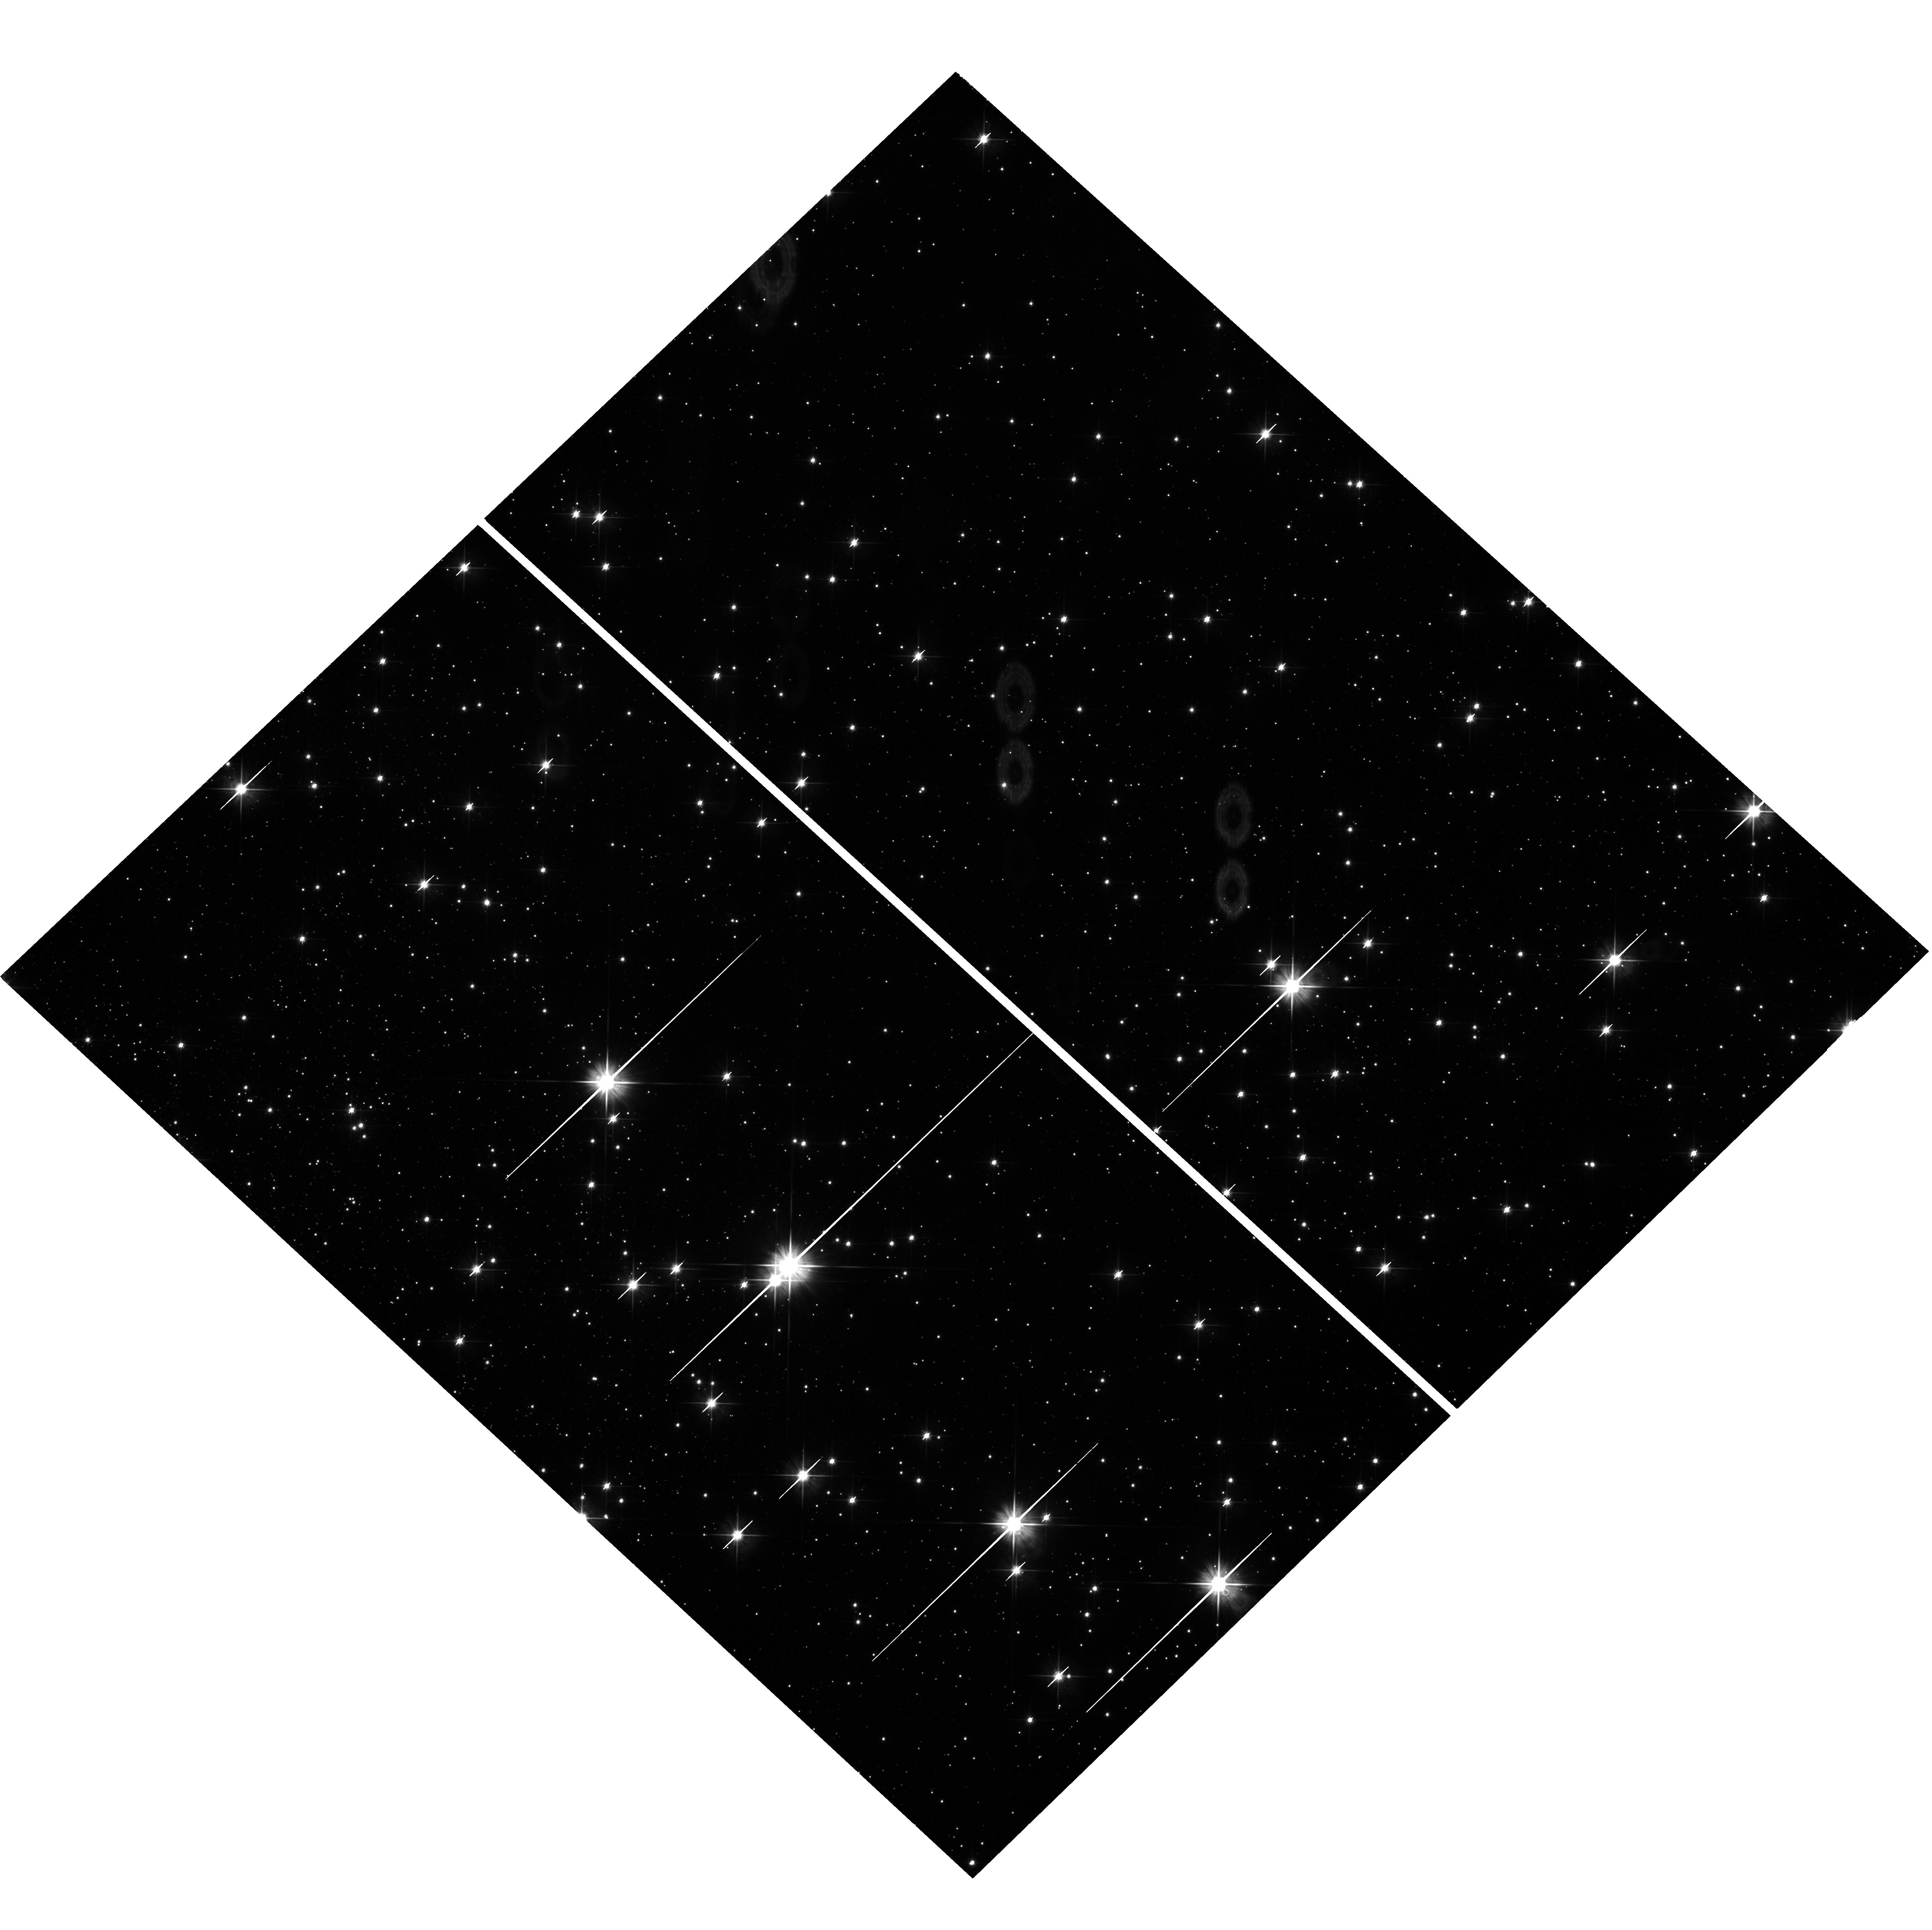
Target: field at RA 263.411°, Dec -33.454°. Instrument: WFC3/UVIS. Filter: F606W. Exposure: 1.5 h. Observation ID: hst_15231_04_wfc3_uvis_f606w_idln04

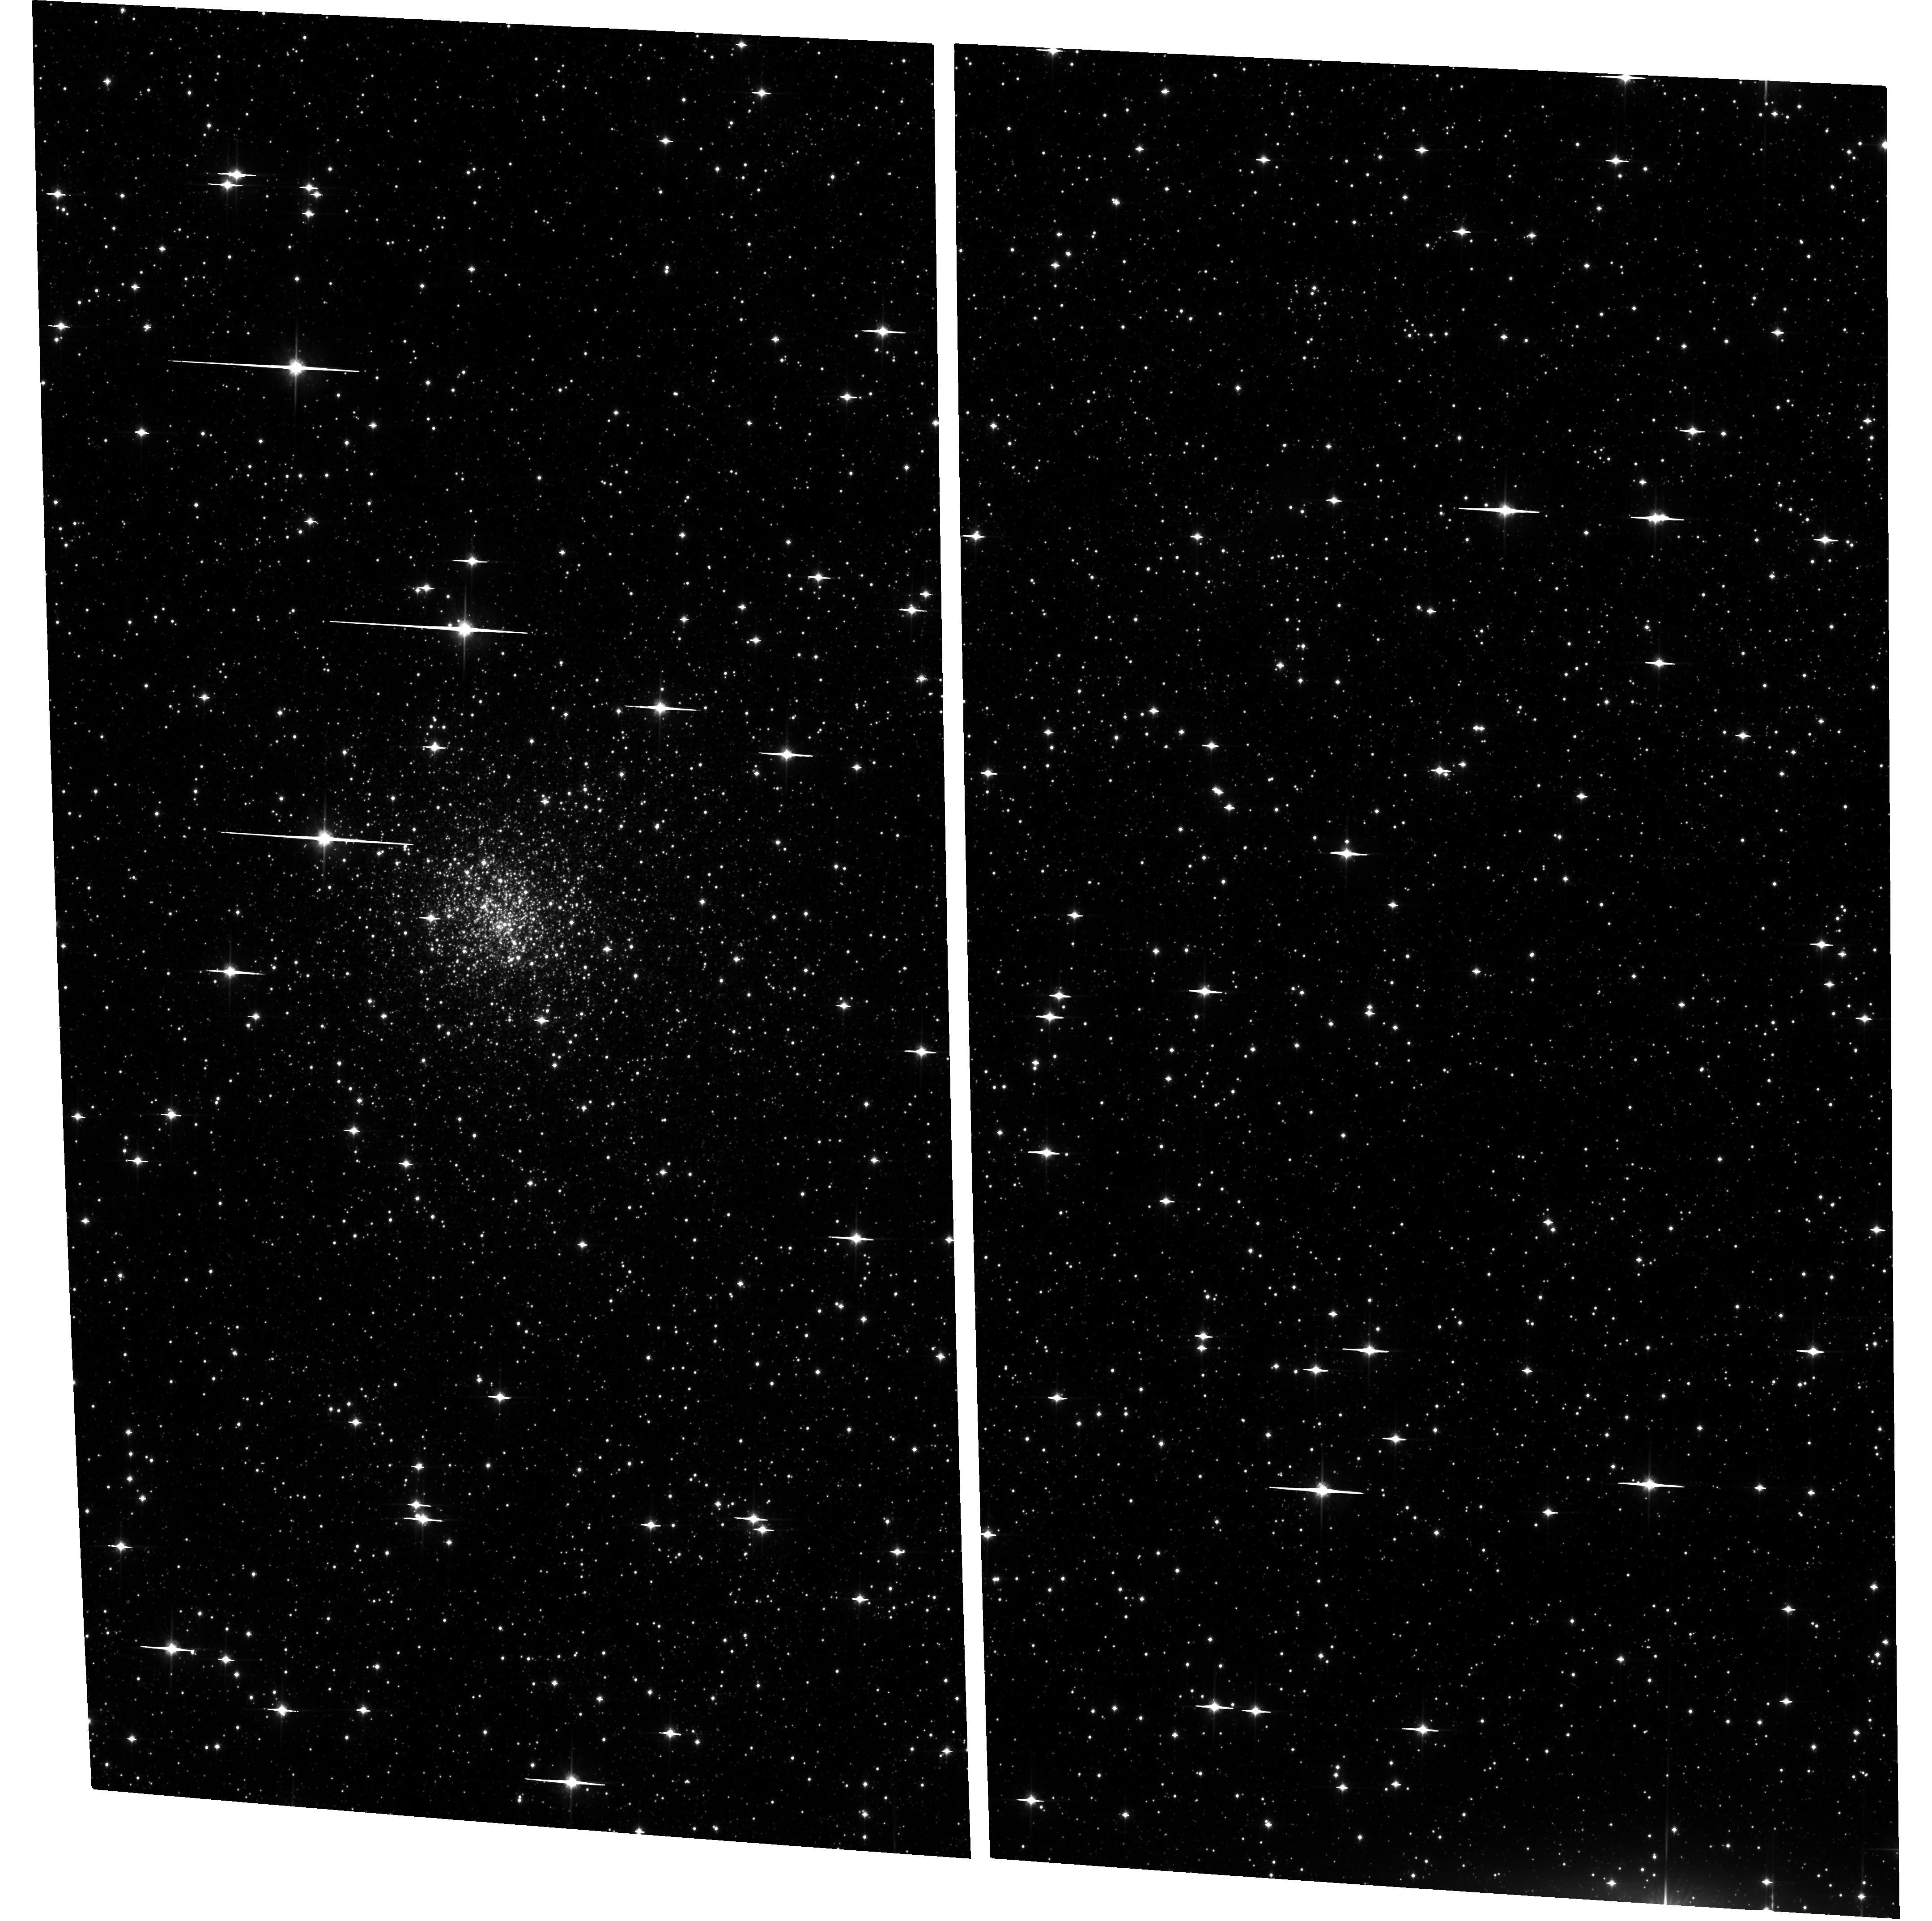
Target: LILLER1. Instrument: ACS/WFC. Filter: F814W. Exposure: 1.4 h. Observation ID: hst_15231_04_acs_wfc_f814w_jdln04

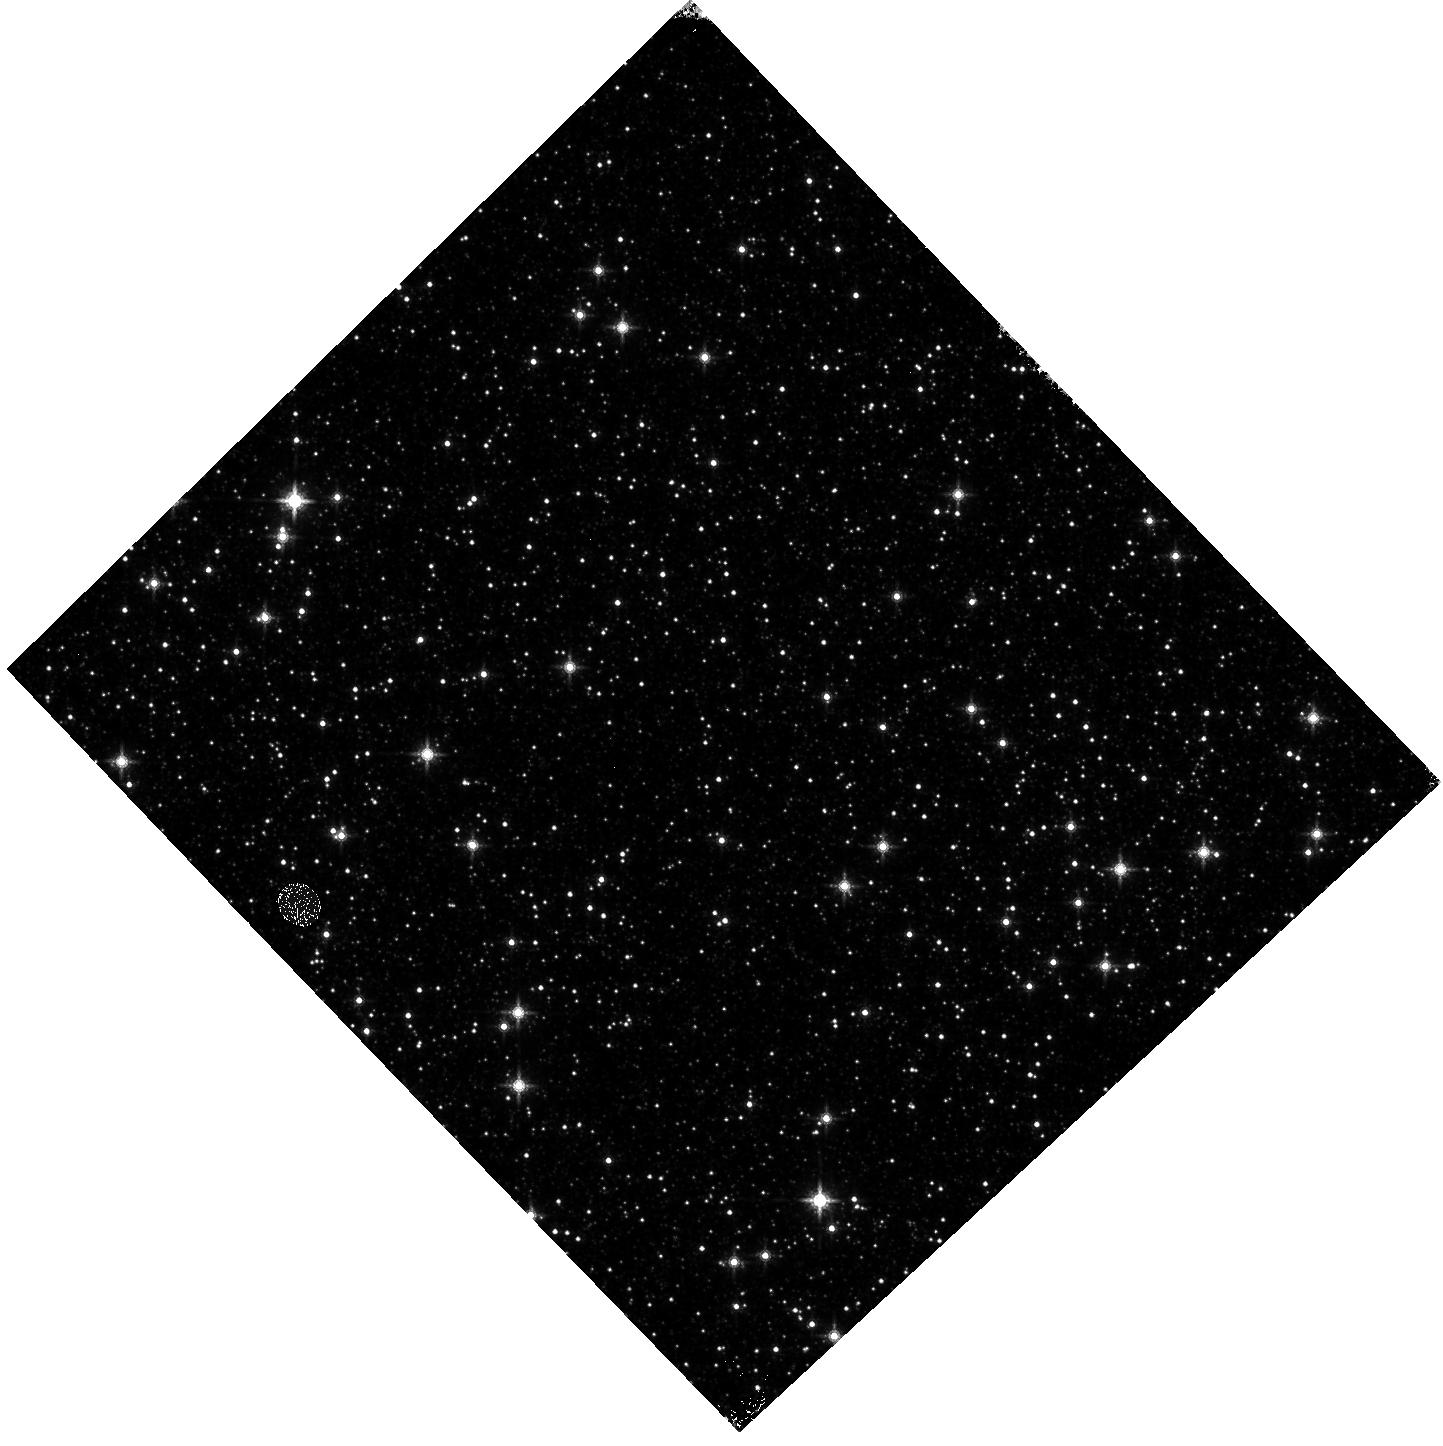
Target: field at RA 263.417°, Dec -33.462°. Instrument: WFC3/IR. Filter: F160W. Exposure: 23 min. Observation ID: hst_15231_04_wfc3_ir_f160w_idln04

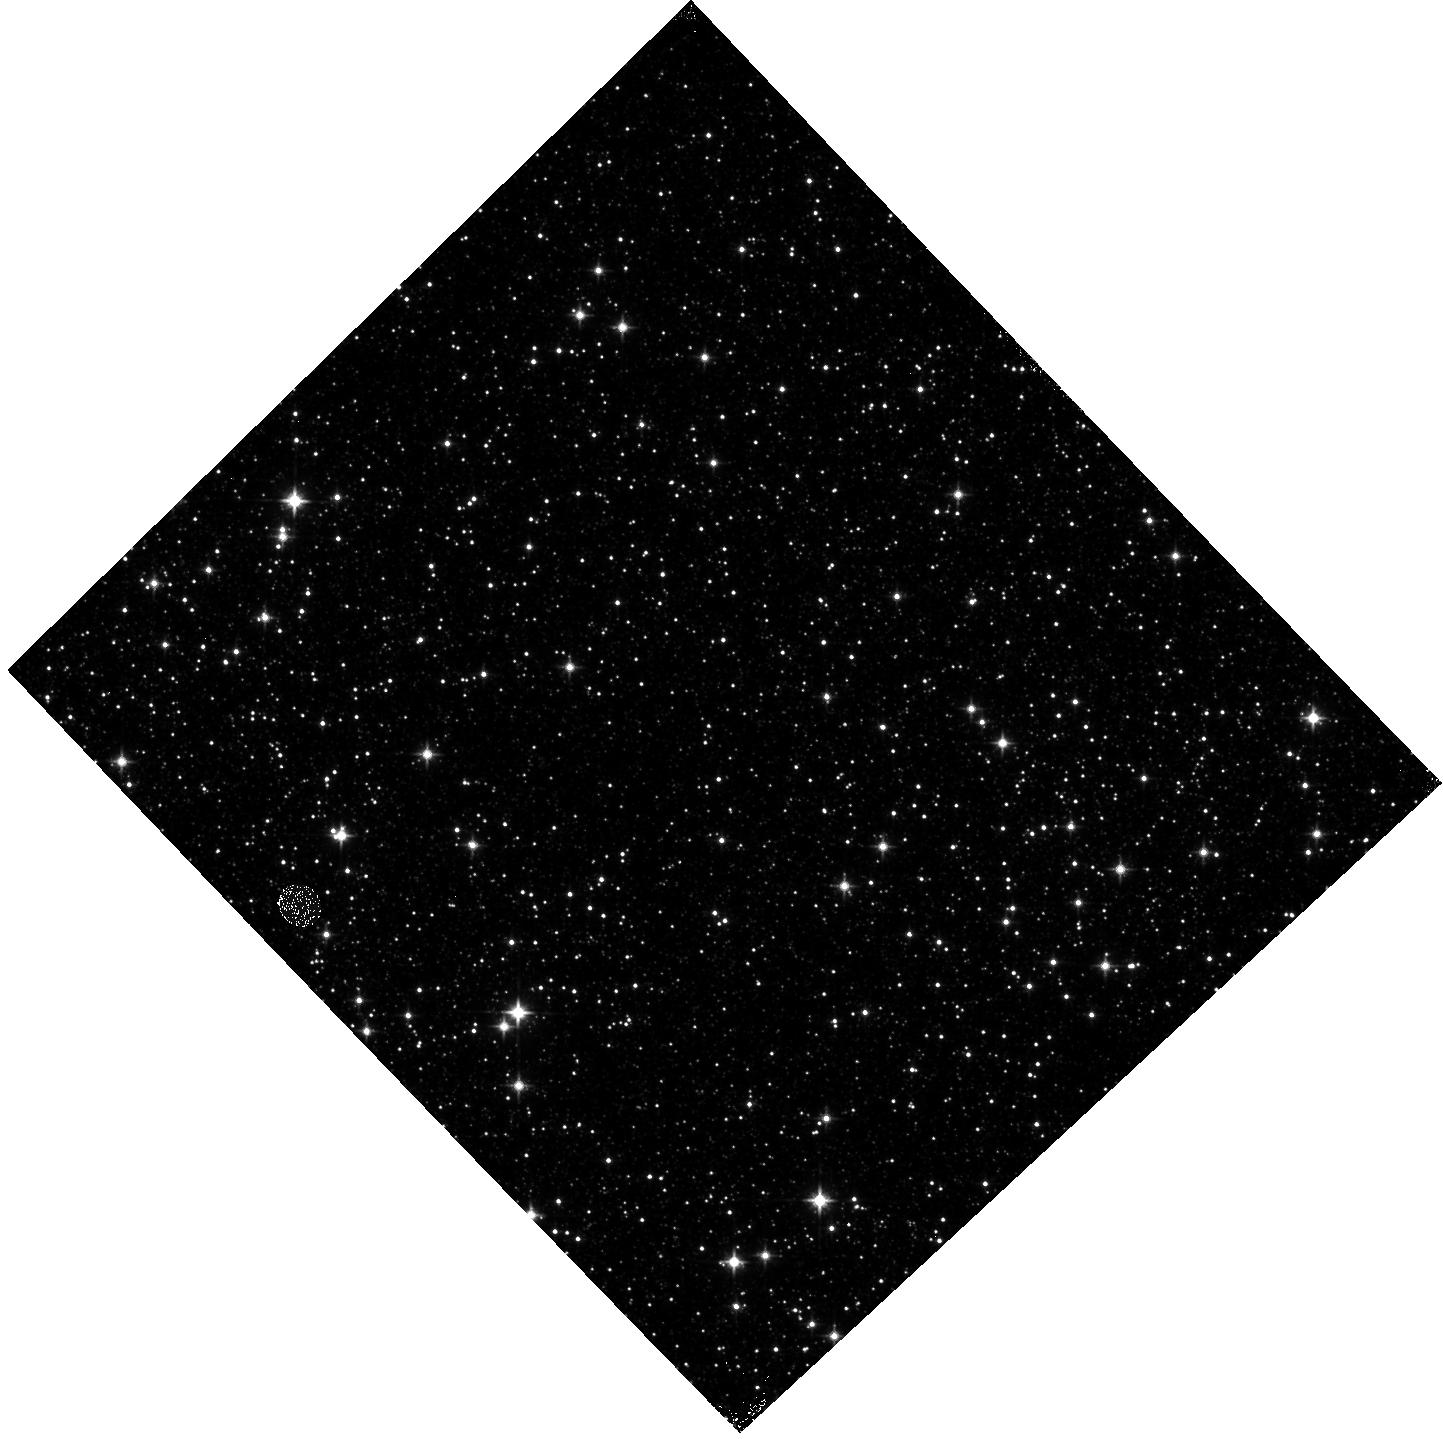
Target: field at RA 263.417°, Dec -33.462°. Instrument: WFC3/IR. Filter: F110W. Exposure: 23 min. Observation ID: hst_15231_04_wfc3_ir_f110w_idln04

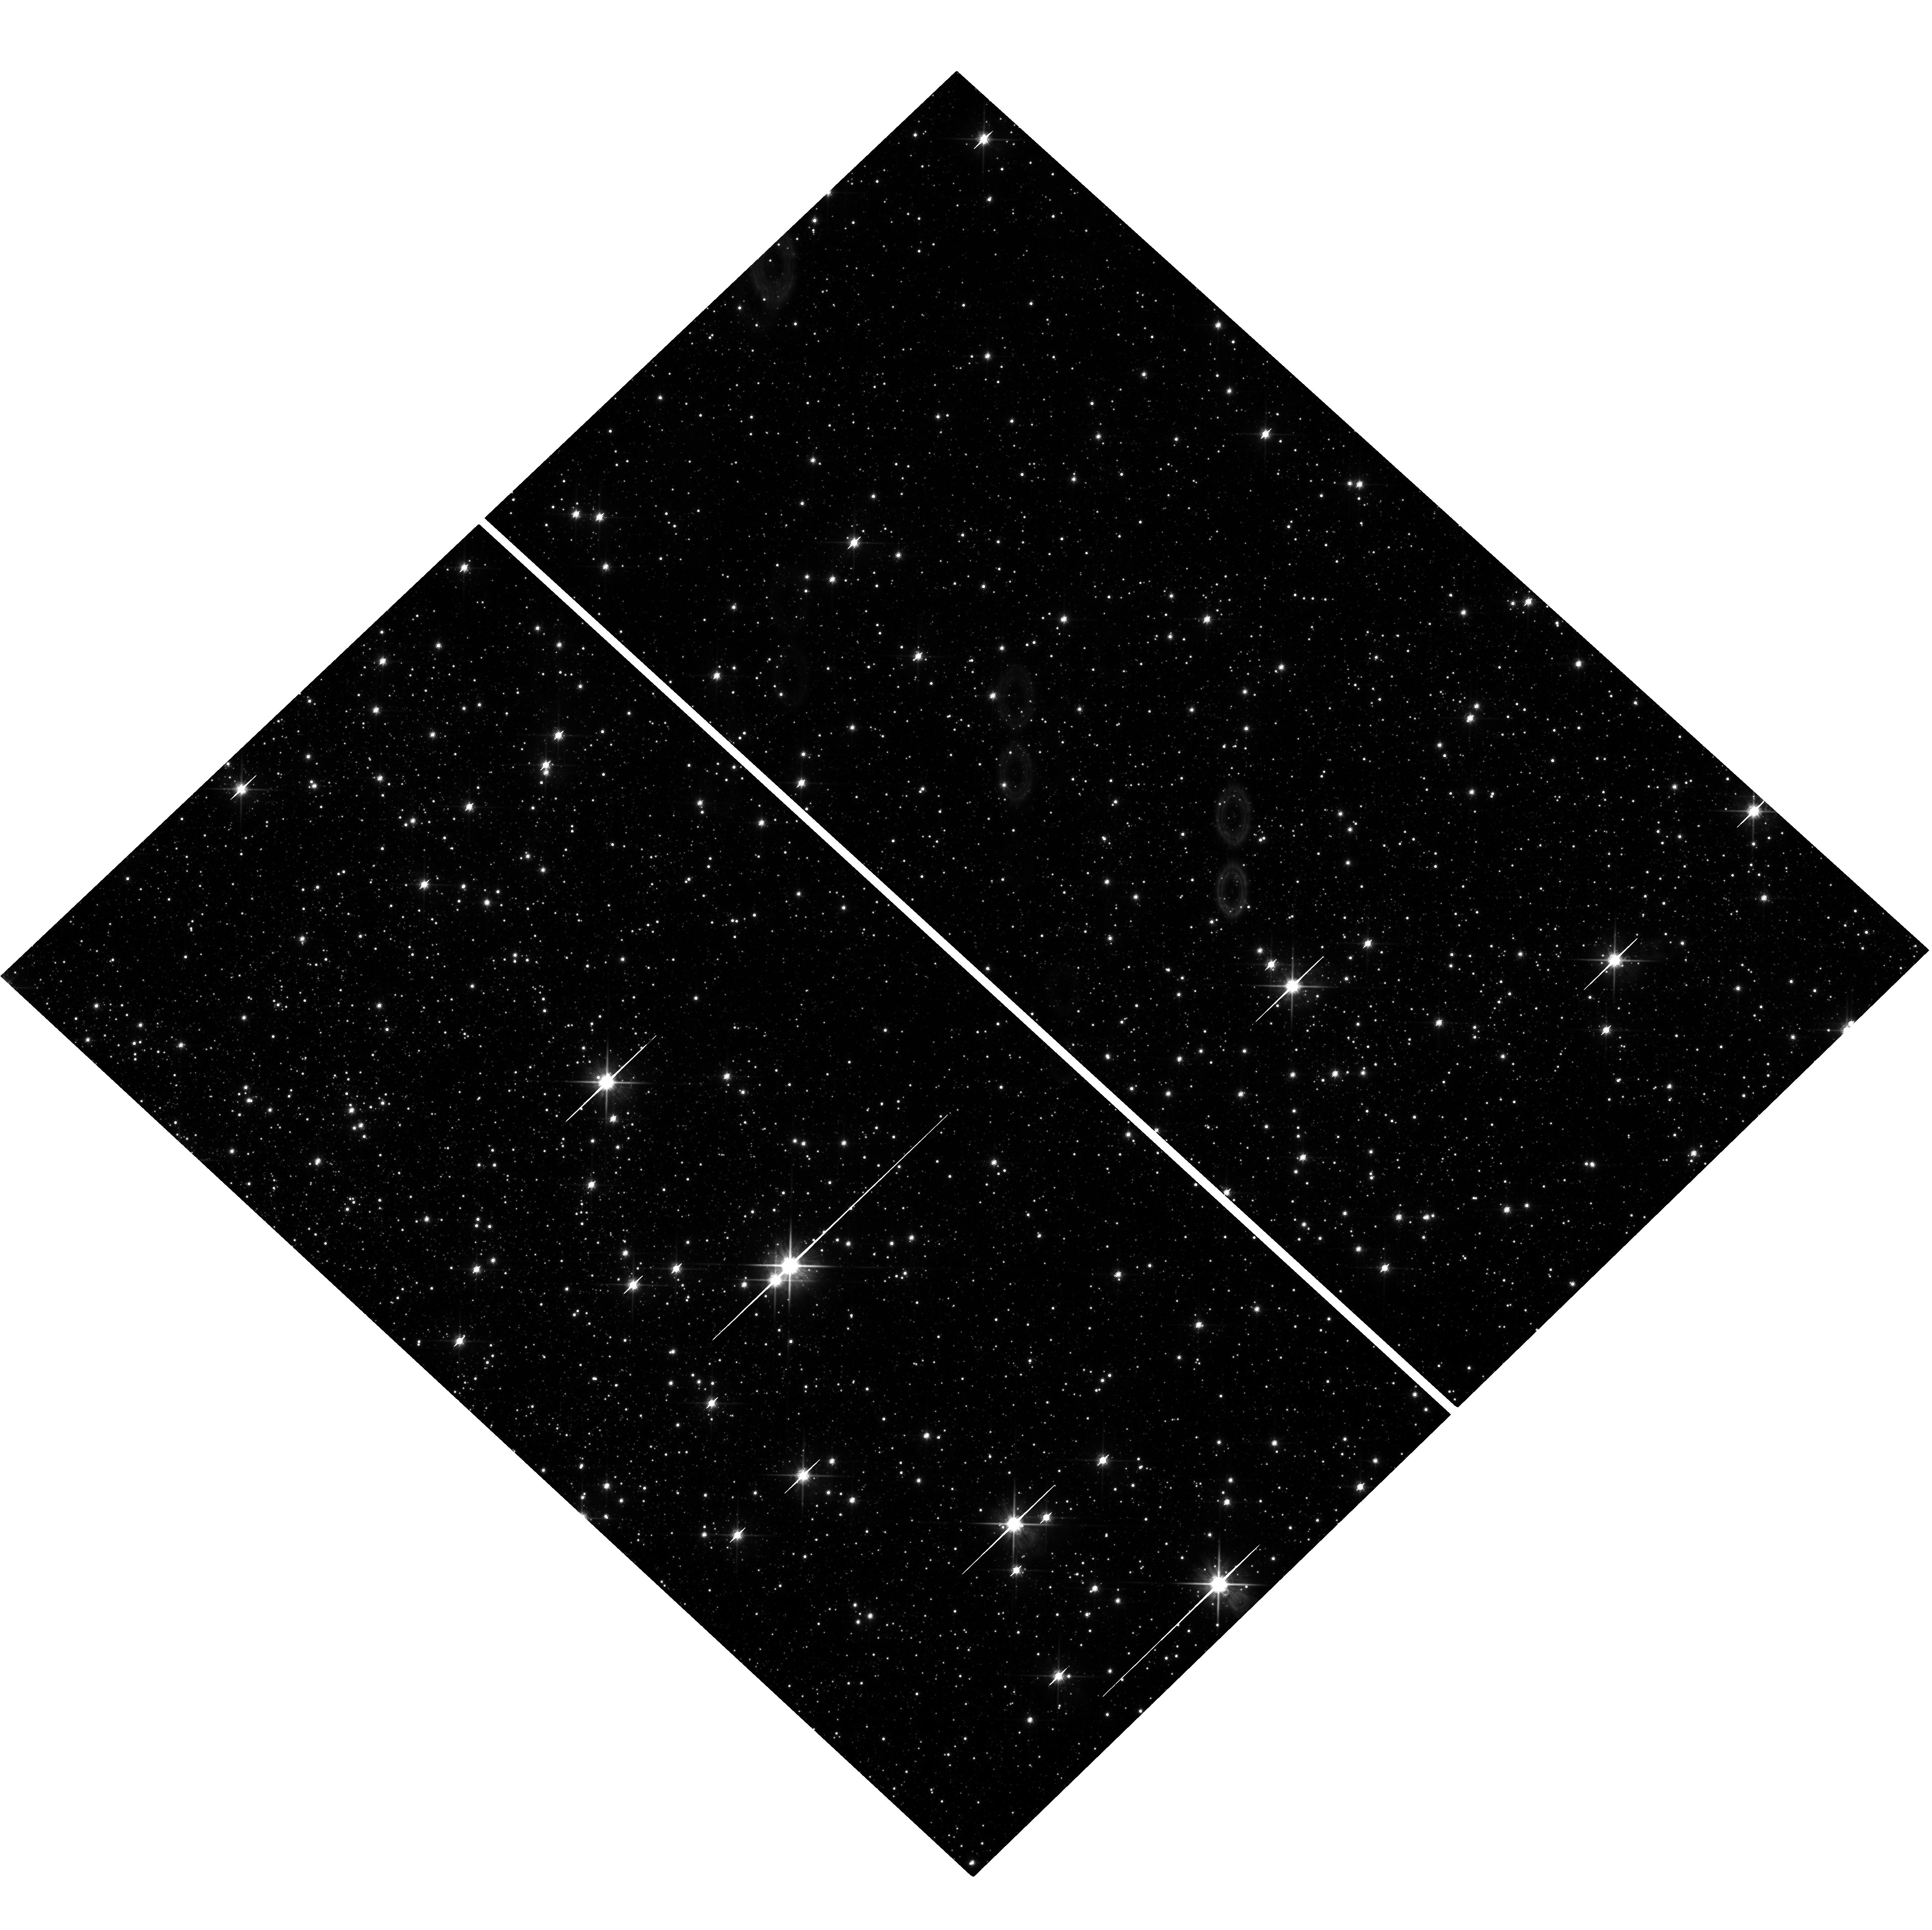
Target: field at RA 263.411°, Dec -33.454°. Instrument: WFC3/UVIS. Filter: F814W. Exposure: 1.4 h. Observation ID: hst_15231_04_wfc3_uvis_f814w_idln04

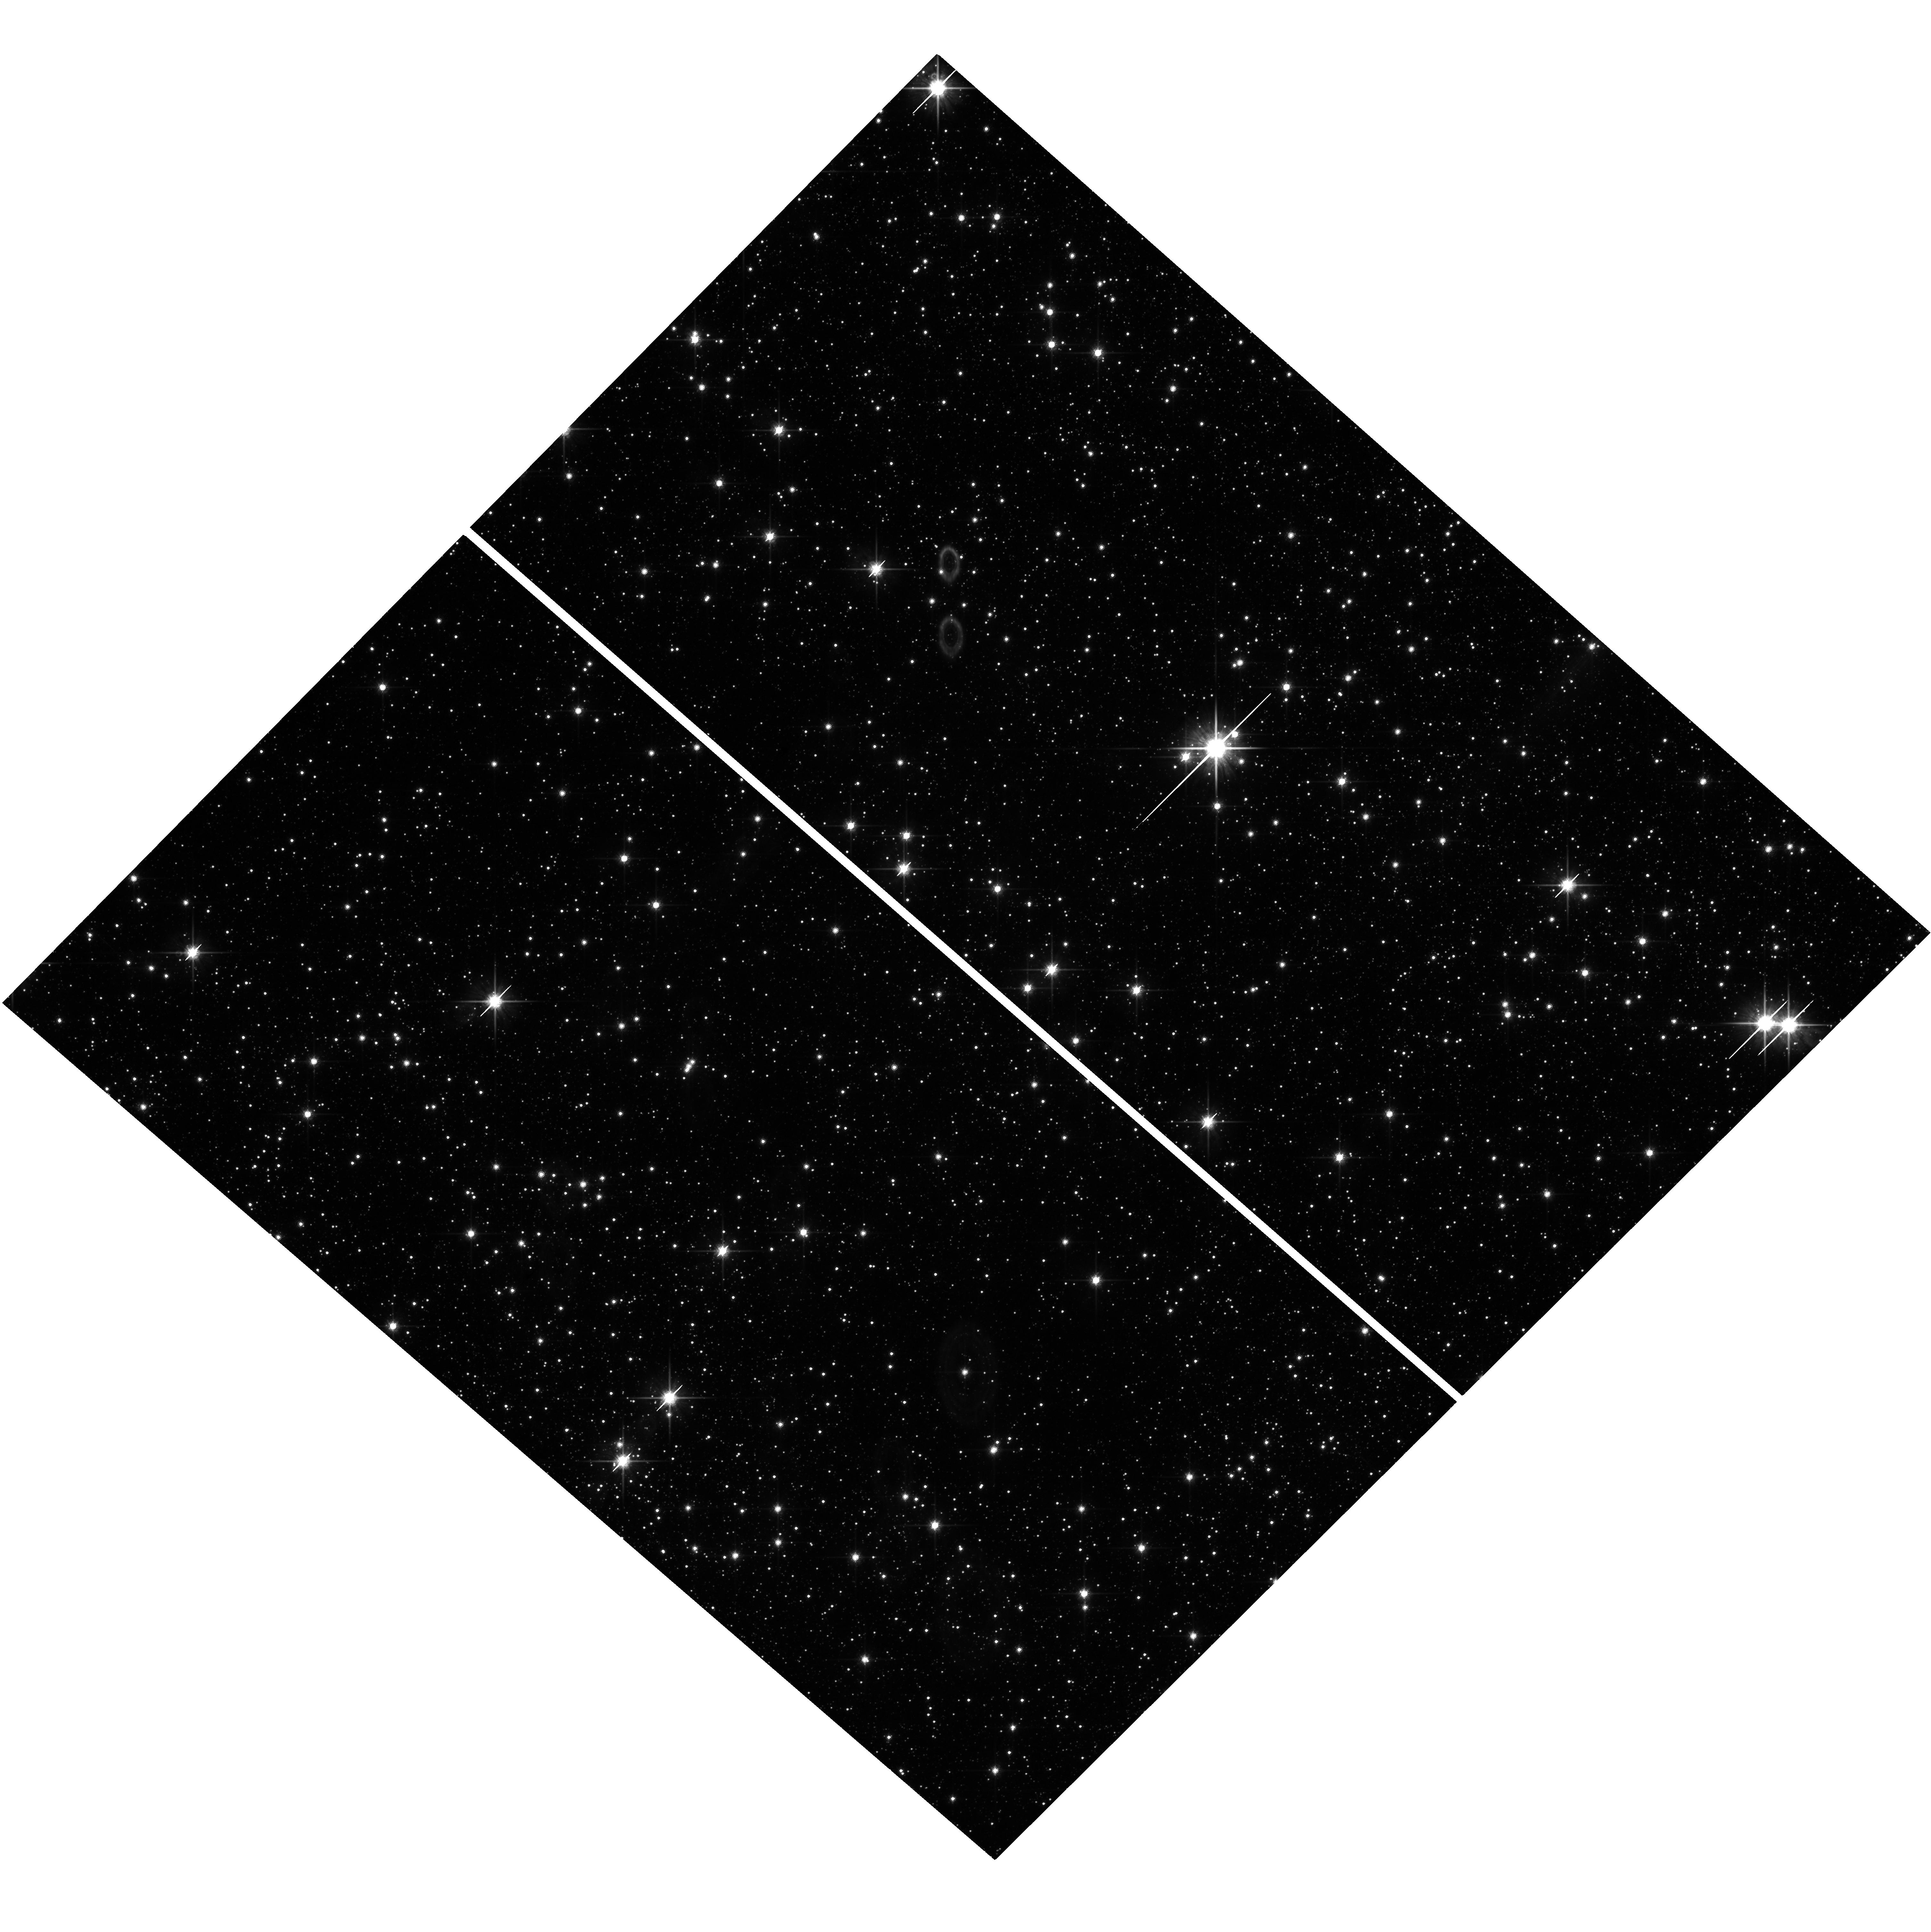
Target: field at RA 263.295°, Dec -33.324°. Instrument: WFC3/UVIS. Filter: F814W. Exposure: 1.4 h. Observation ID: hst_15231_03_wfc3_uvis_f814w_idln03

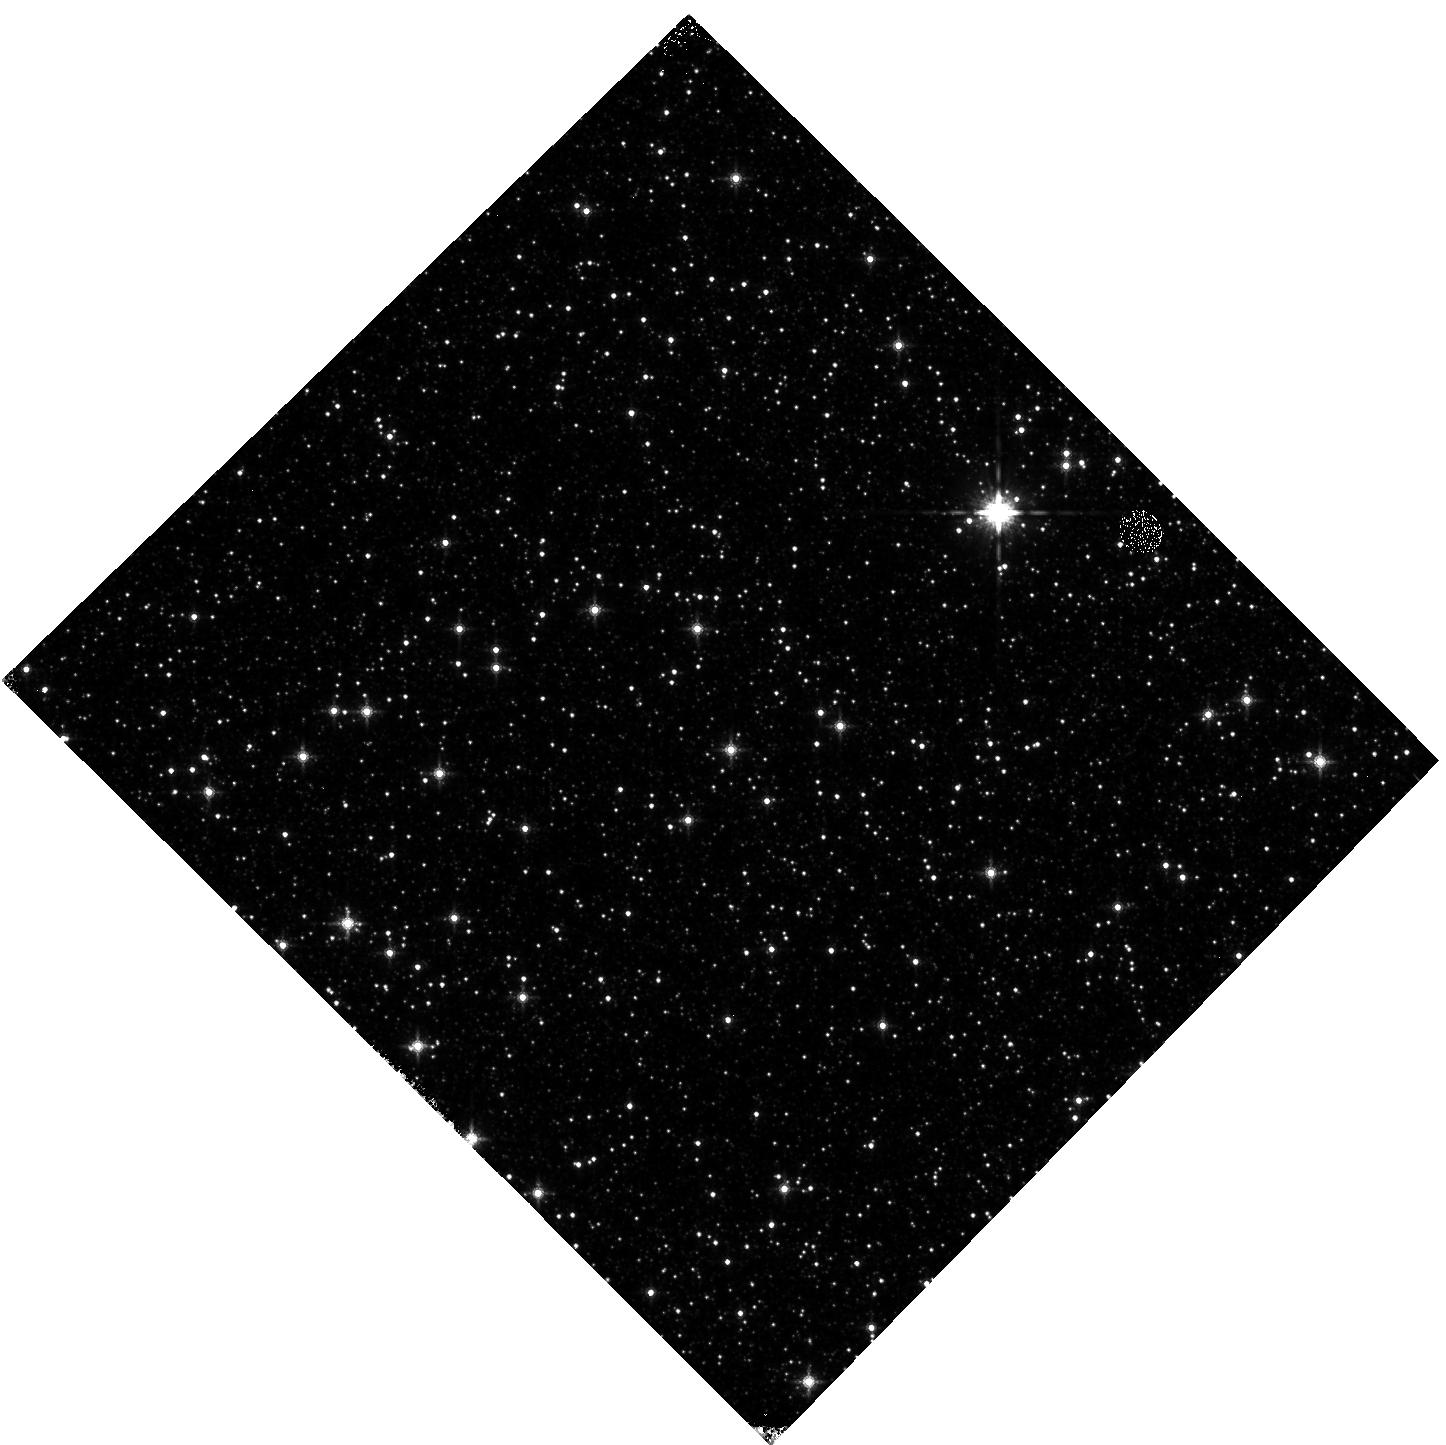
Target: field at RA 263.290°, Dec -33.316°. Instrument: WFC3/IR. Filter: F160W. Exposure: 23 min. Observation ID: hst_15231_03_wfc3_ir_f160w_idln03

Searching for fossil fragments of the Galactic bulge formation process (PI: Ferraro, Francesco R.)

We have discovered that the stellar system Terzan5 (Ter5) in the Galactic bulge harbors stellar populations with very different IRON content (delta[Fe/H]~1 dex, Ferraro+09, Nature 462, 483) and AGES (12 Gyr and 4.5 Gyr for the sub-solar and super-solar metallicity populations, respectively, Ferraro+16, ApJ, 828, 75). This evidence demonstrates that Ter5 is not a globular cluster, and identifies it as (1) a site in the Galactic bulge where recent star formation occurred, and (2) the remnant of a massive system able to retain the iron-enriched gas ejected by violent supernova explosions. The striking chemical similarity between Ter5 and the bulge opens the fascinating possibility that we discovered the fossil remnant of a pristine massive structure that could have contributed to the Galactic bulge assembly. Prompted by this finding, here we propose to secure deep HST optical observations for the bulge stellar system Liller1, that shows a similar complexity as Ter5, with evidence of two stellar populations with different iron content. The immediate goal is to properly explore the main sequence turnoff region of the system for unveiling possible splits due to stellar populations of different ages. As demonstrated by our experience with Ter5, the requested HST observations, in combination with the K-band diffraction limited images that we already secured with GeMS-Gemini, are essential to achieve this goal. The project will allow us to establish if other fossil remnants of the bulge formation epoch do exist, thus probing that the merging of pre-evolved massive structures has been an important channel for the formation of the Galactic bulge.